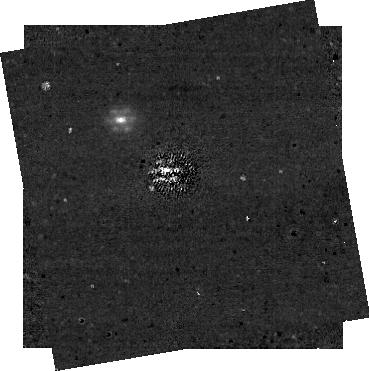
Target: HD-114174-STAR1-COMPANION
Instrument: NIRCAM/CORON
Filter: F335M+MASKRND
Exposure: 1.8 h
Observation ID: jw01441-c1002_t001_nircam_f335m-maskrnd-sub320a335r

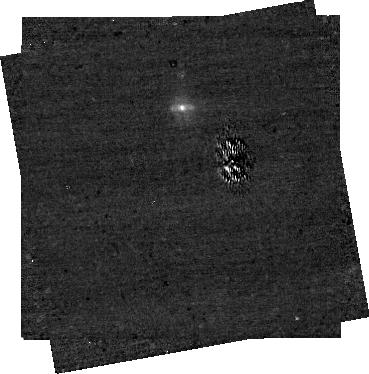
Target: HD-114174-STAR1-COMPANION
Instrument: NIRCAM/CORON
Filter: F335M+MASKBAR
Exposure: 57 min
Observation ID: jw01441-c1005_t001_nircam_f335m-maskbar-sub320alwb

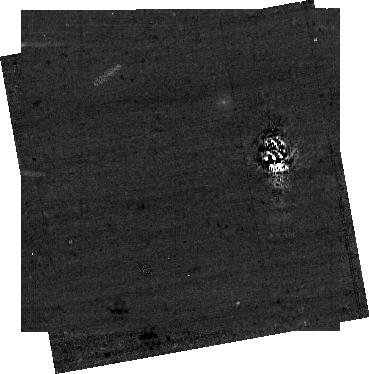
Target: HD-114174-STAR1-COMPANION
Instrument: NIRCAM/CORON
Filter: F250M+MASKBAR
Exposure: 57 min
Observation ID: jw01441-c1004_t001_nircam_f250m-maskbar-sub320alwb

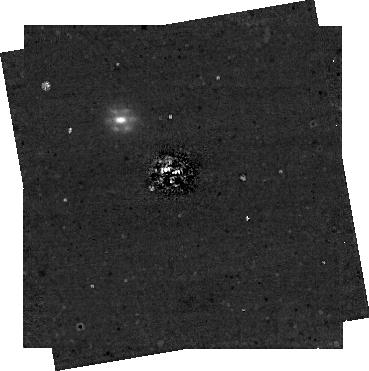
Target: HD-114174-STAR1-COMPANION
Instrument: NIRCAM/CORON
Filter: F335M+MASKRND
Exposure: 1.8 h
Observation ID: jw01441-c1003_t001_nircam_f335m-maskrnd-sub320a335r

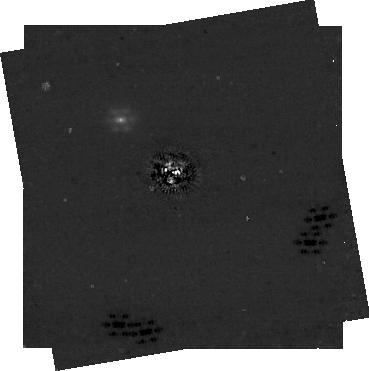
Target: HD-114174-STAR1-COMPANION
Instrument: NIRCAM/CORON
Filter: F335M+MASKRND
Exposure: 1.8 h
Observation ID: jw01441-c1006_t001_nircam_f335m-maskrnd-sub320a335r

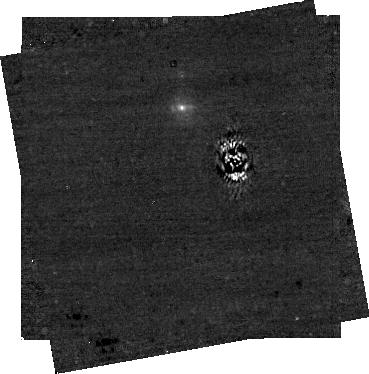
Target: HD-114174-STAR1-COMPANION
Instrument: NIRCAM/CORON
Filter: F335M+MASKBAR
Exposure: 57 min
Observation ID: jw01441-c1004_t001_nircam_f335m-maskbar-sub320alwb

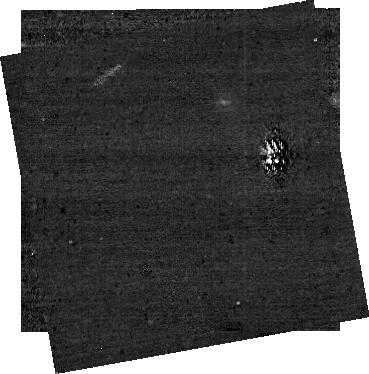
Target: HD-114174-STAR1-COMPANION
Instrument: NIRCAM/CORON
Filter: F250M+MASKBAR
Exposure: 57 min
Observation ID: jw01441-c1005_t001_nircam_f250m-maskbar-sub320alwb

Coronagraphic Suppression Verification (PI: Girard, Julien)

The main goal of this activity is to demonstrate that we can perform effective coronagraphic, star-light suppression with JWST/NIRCam and achieve the performances expected and simulated thus far: contrasts, inner-working angles (IWA) and detection limits (at various angular distances, especially in the speckle limited regime): - Minimum requirement: 10-4 5σ contrast at 1” with the MASK335R and F335M filter combination - Desired / expected performance: < 5 10-6 5σ contrast (<2 nm WFE drift) between 0.5” – 2” with the same mask/filter combination A second important objective is to be able to provide clear guidelines to observers through a post-commissioning update of our high-contrast documentation suite (JDox, etc.) and tuning of the Exoposure Time Calculator (ETC) and other tools. For that, we need to explore a minimum of the contrast parameter space: take data through both the round and bar (wedge ) occulters, 3 long-wavelength (LW) filters, see how the measured contrast varies with various wavefront baselines (time, solar elongation) and PSF subtraction techniques 1) following the officially recommended (JDox, Master Class, Proposal Planning Workshops) “Baseline coronagraphic sequence/strategy” 2 rolls and 1 PSF reference star 2) using more than 1 and up to 3 PSF reference stars. NOTE on TOTAL TIME: - Optimized with MASK335R only with 55-min bins => enough to check basic minimum and expected requirements - With MASK335R AND MASKLWB with 55-min and 30-min bins respectively => to understand parameter space, confirm requirements are met and provide guidelines to user community. STAR0 is added to CAR-30 is a ~1h extra to that Program 1075 (Target Acquisition), obs 18